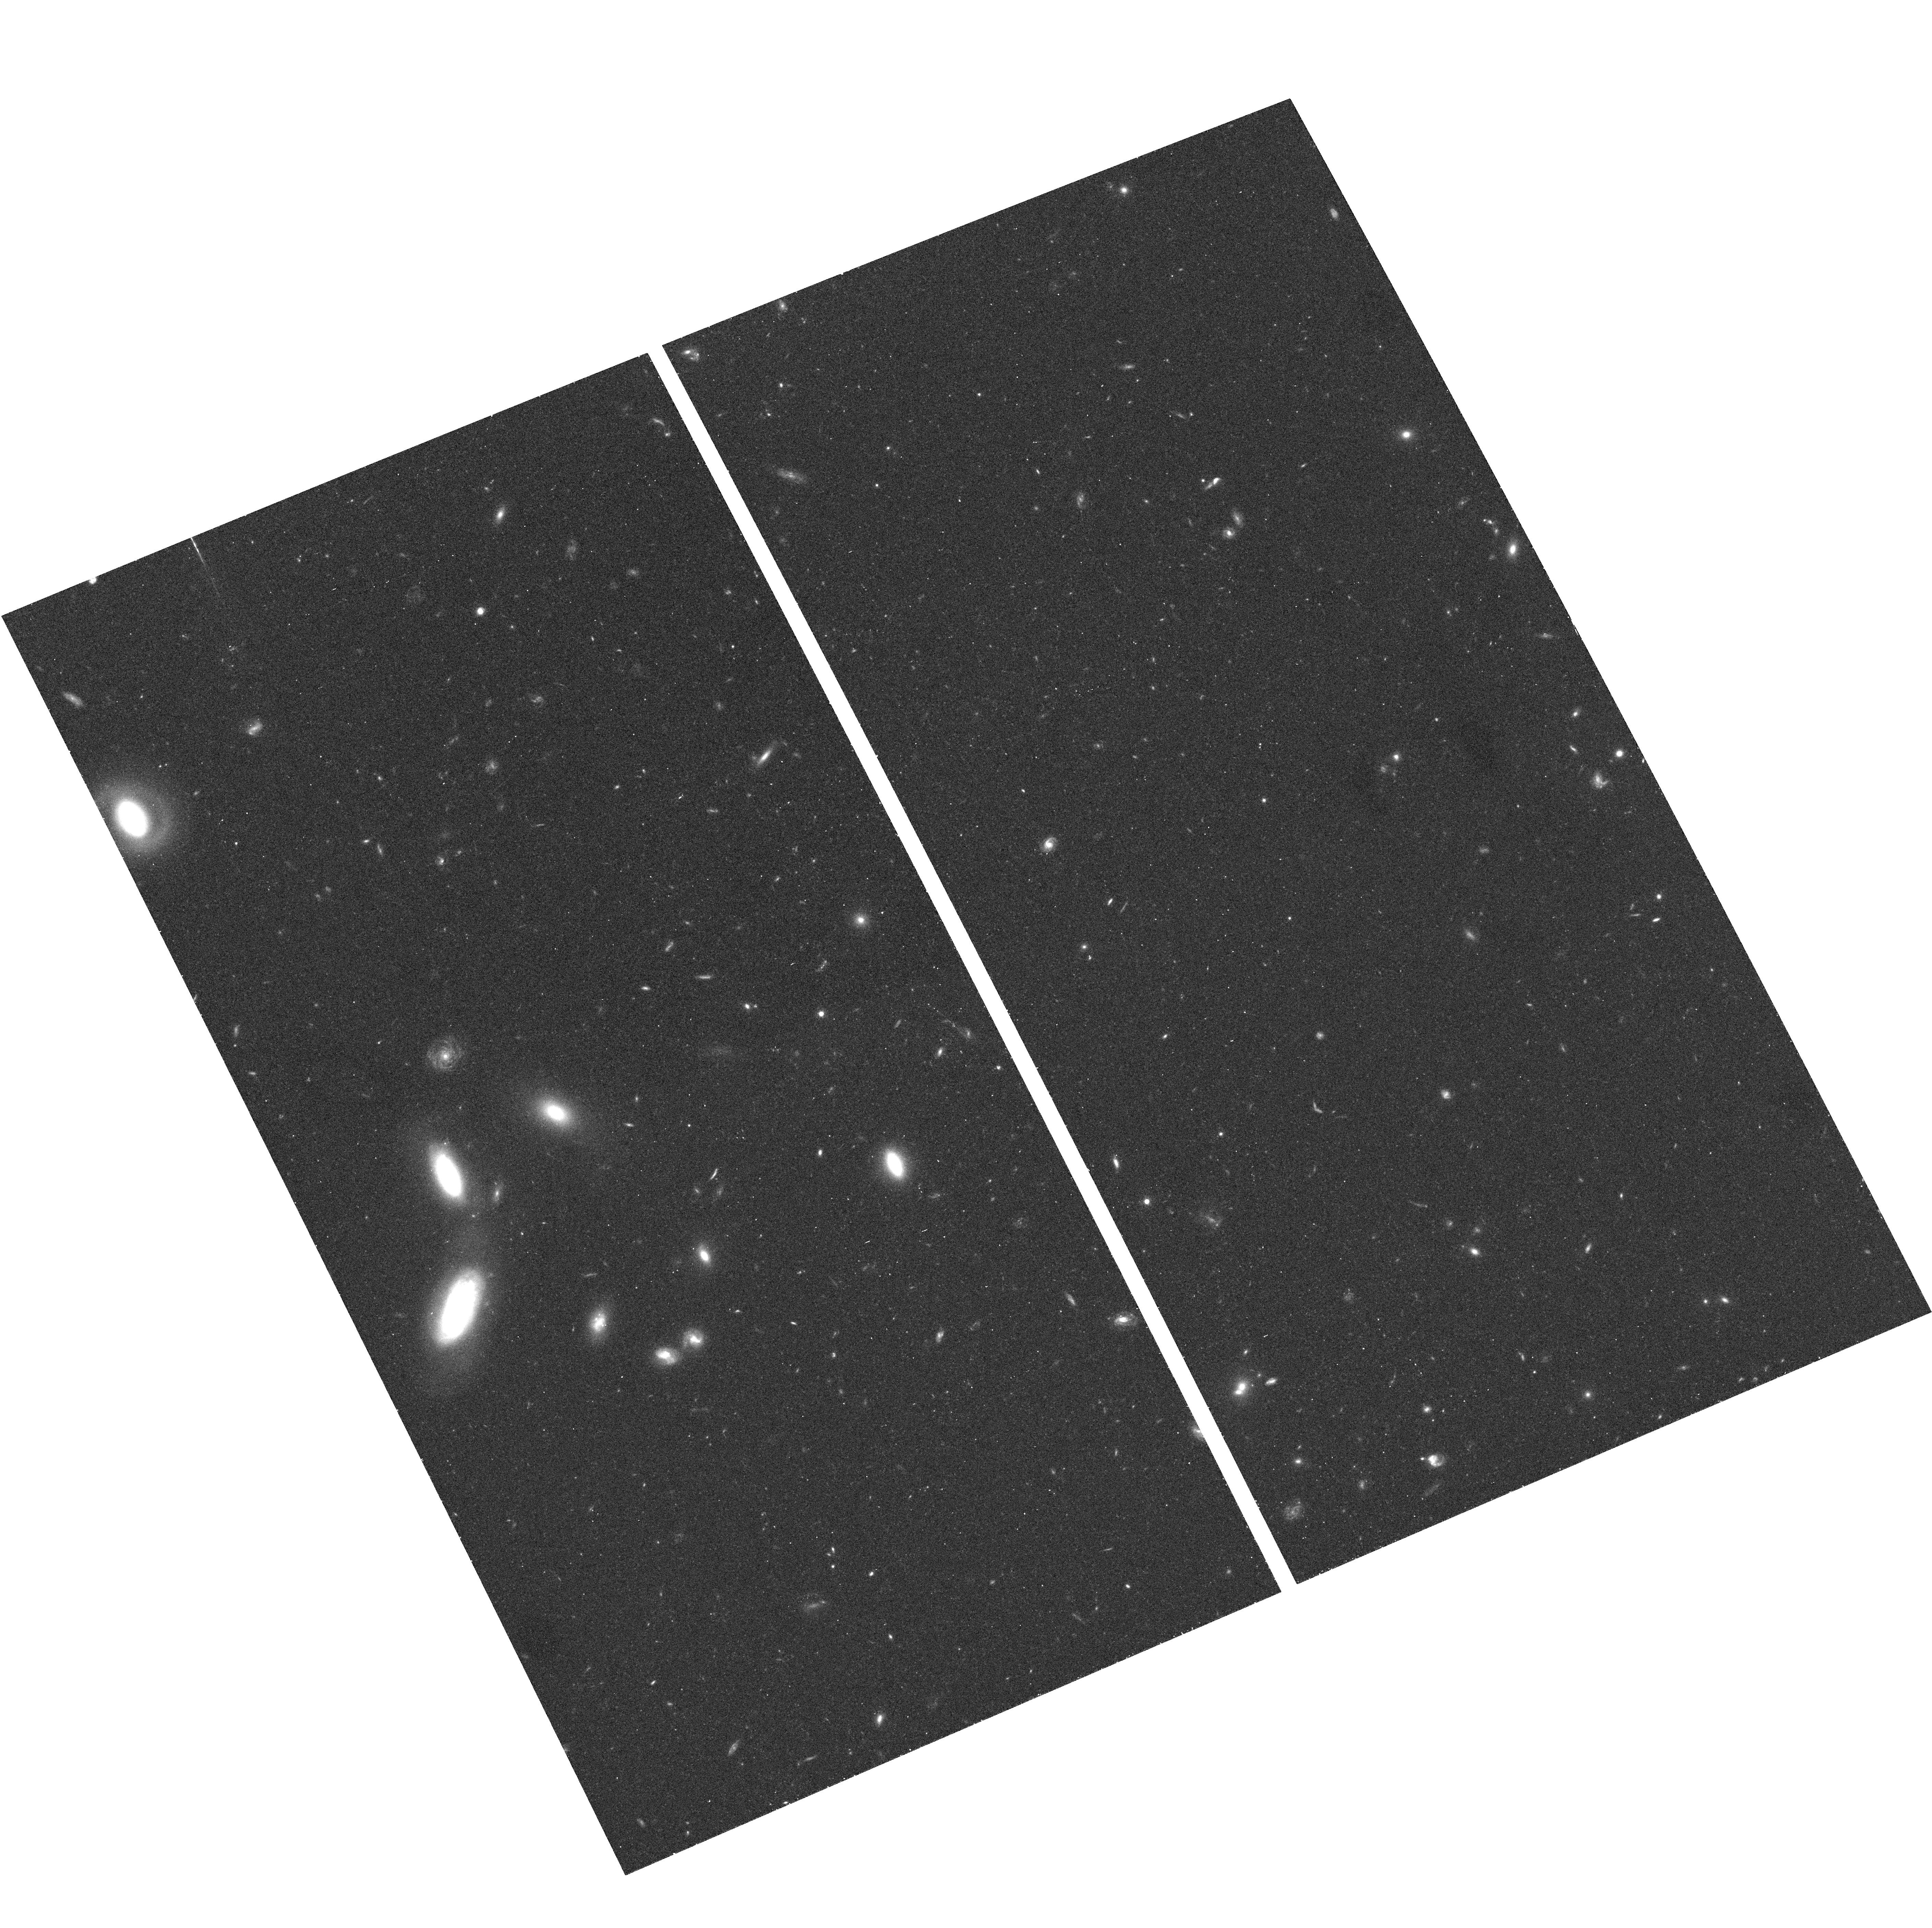
Target: CDF-SOUTH-GOODS-TILE-TILT-13
Instrument: ACS/WFC
Filter: F775W
Exposure: 17 min
Observation ID: hst_9425_44_acs_wfc_f775w_j8e644

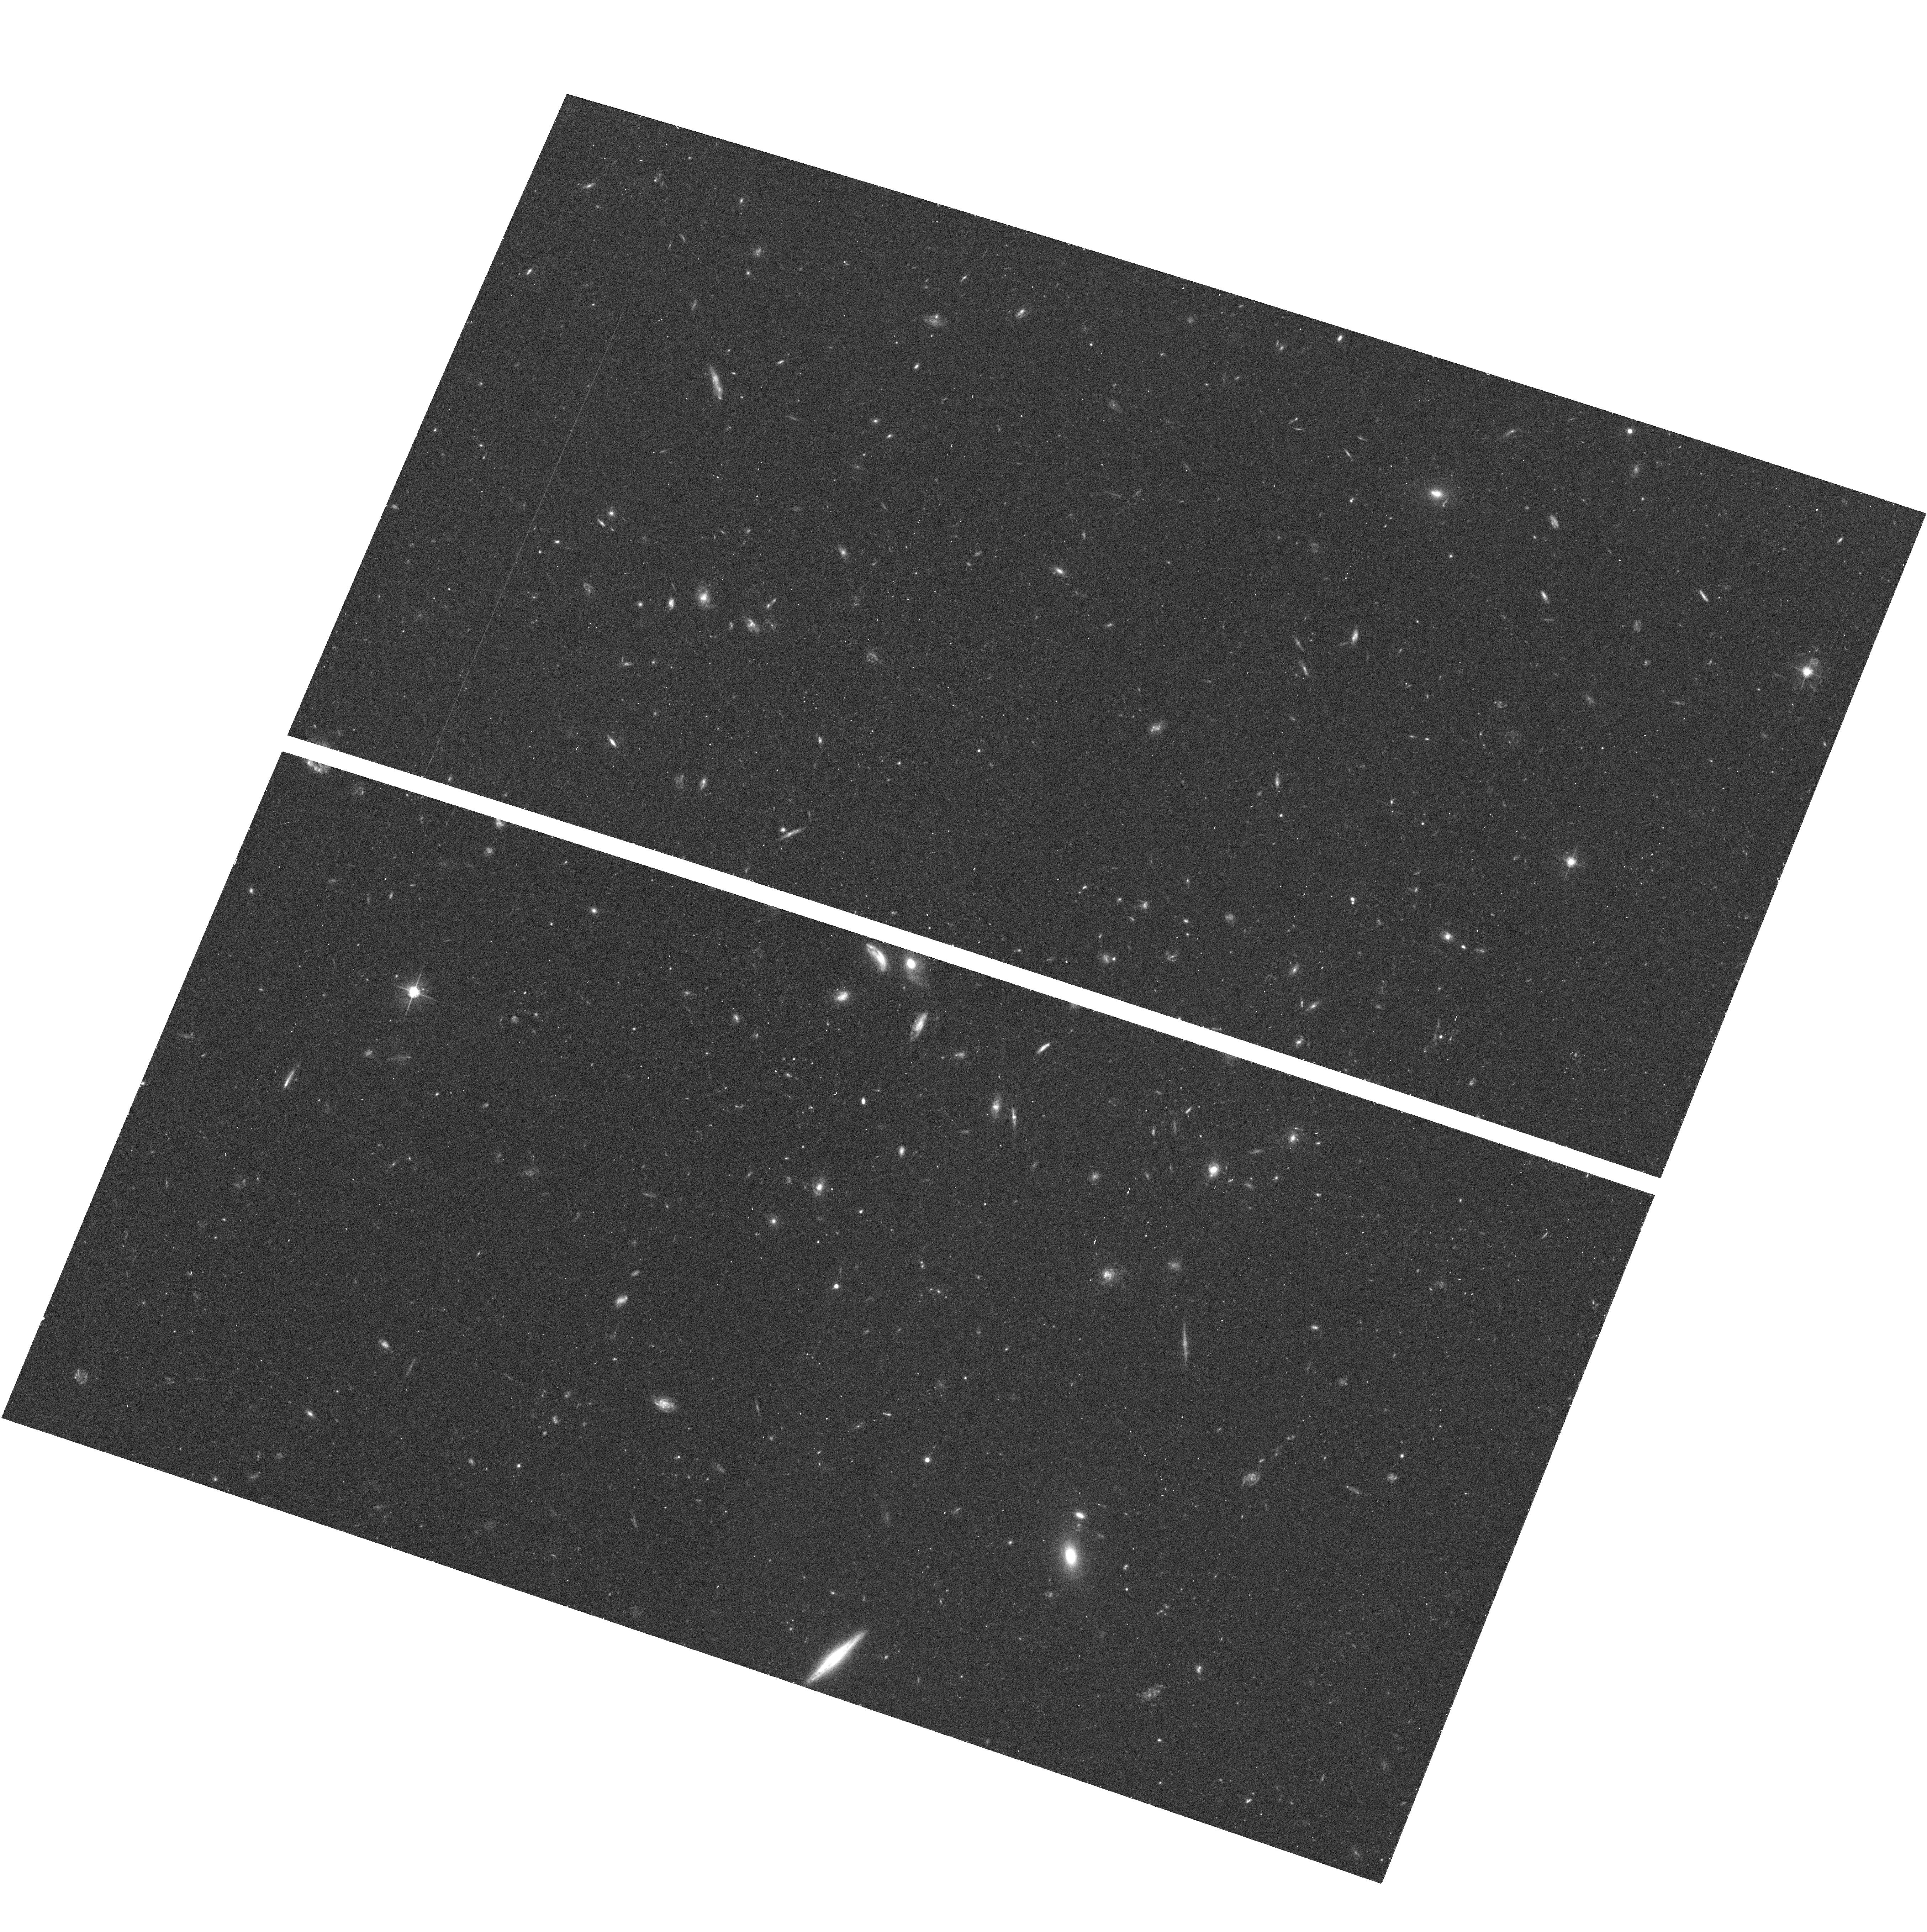
Target: CDF-SOUTH-GOODS-TILE-NORM2-13
Instrument: ACS/WFC
Filter: F606W
Exposure: 16 min
Observation ID: hst_9425_60_acs_wfc_f606w_j8e660

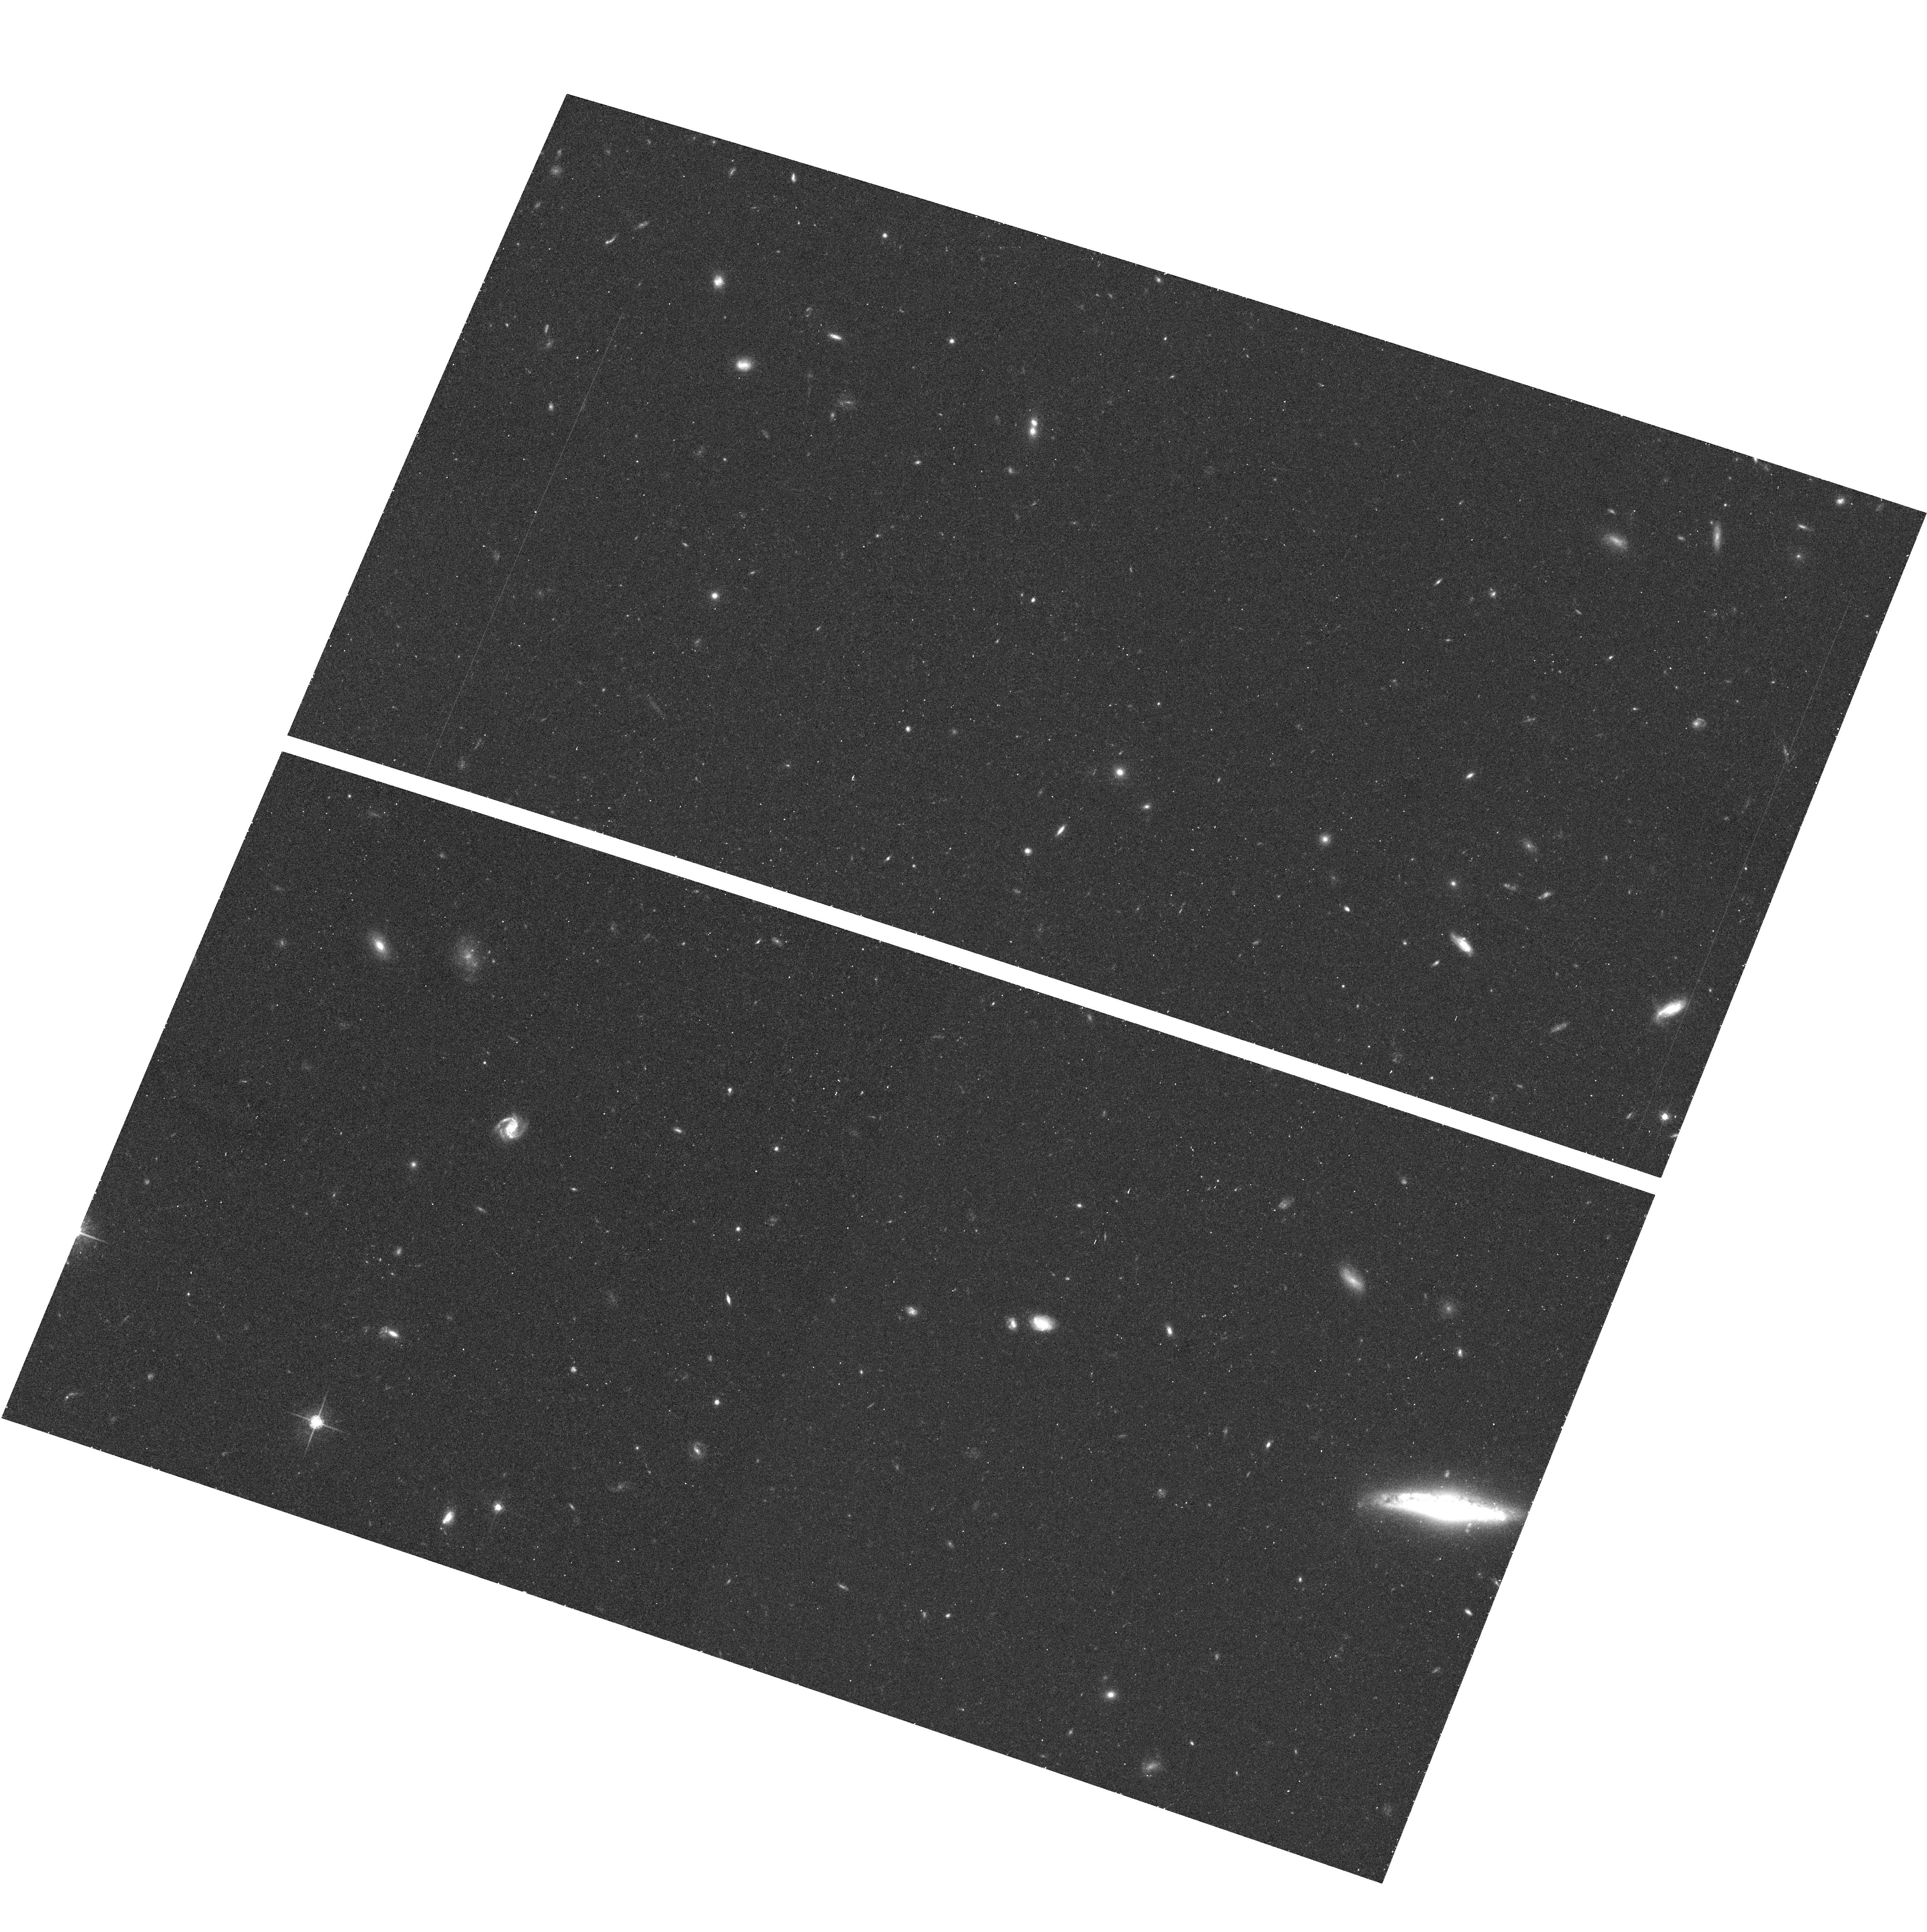
Target: CDF-SOUTH-GOODS-TILE-NORM2-6
Instrument: ACS/WFC
Filter: F775W
Exposure: 16 min
Observation ID: hst_9425_53_acs_wfc_f775w_j8e653

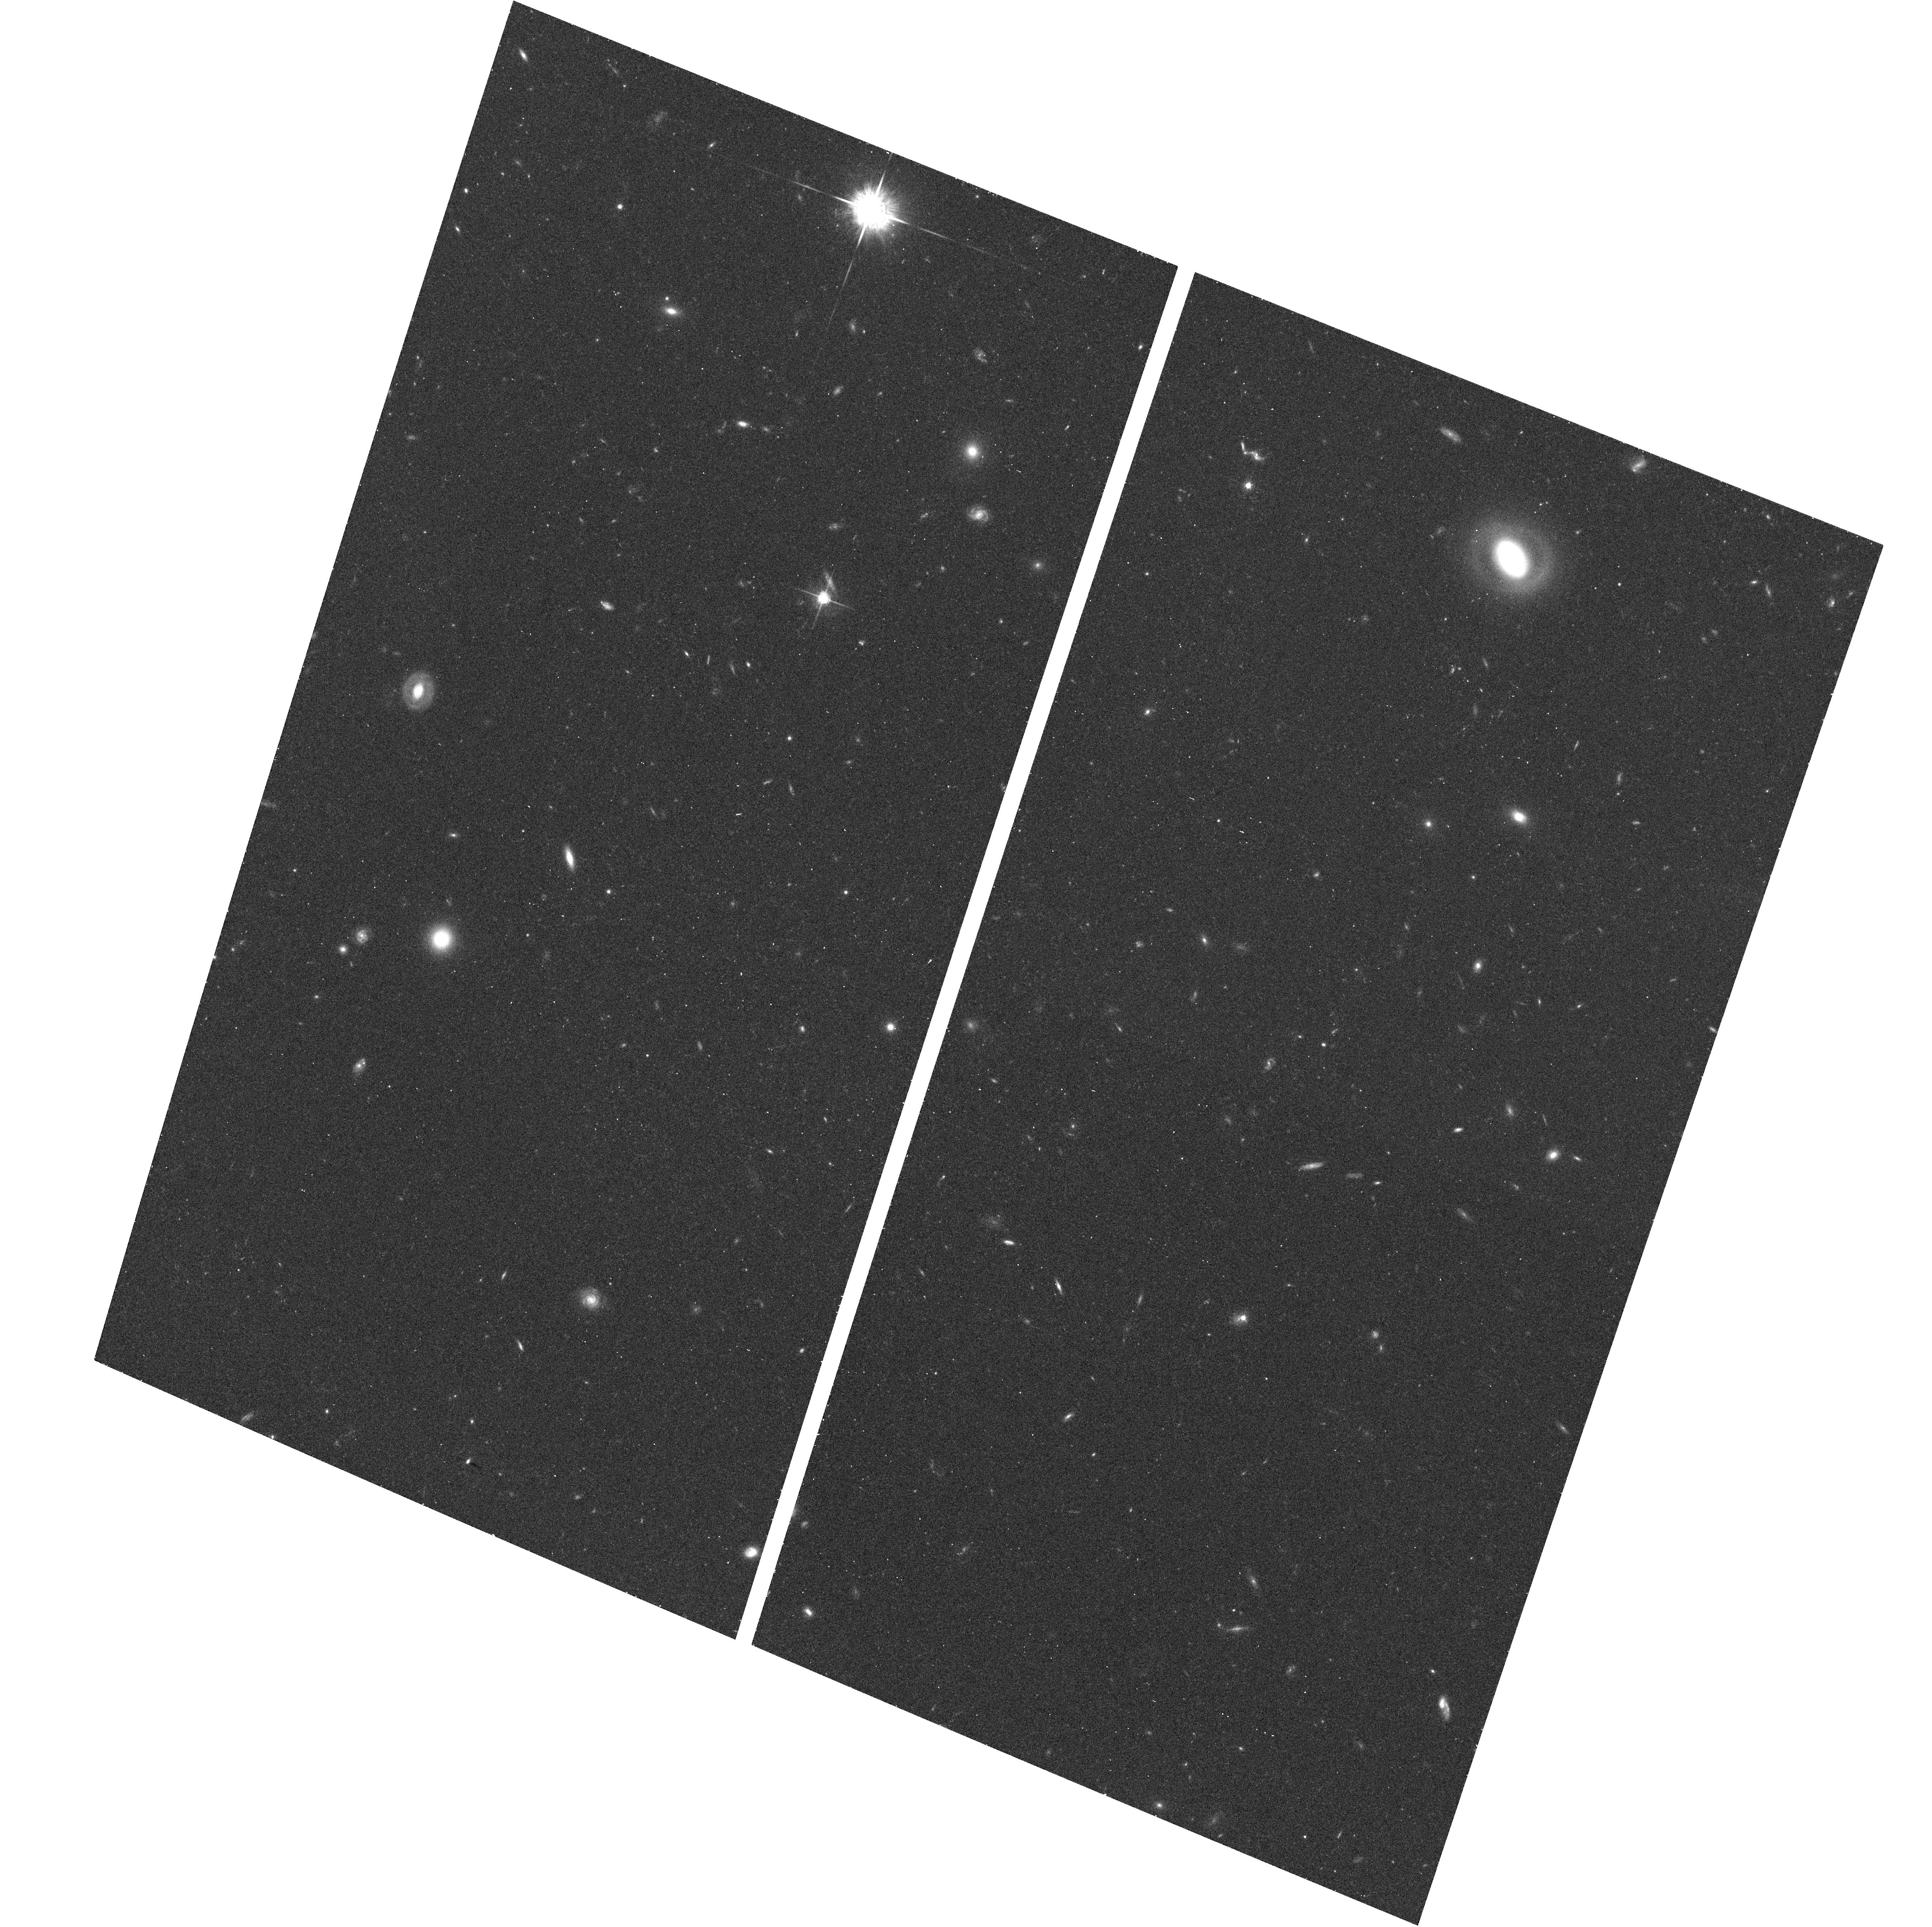
Target: CDF-SOUTH-GOODS-TILE-NORM2-4
Instrument: ACS/WFC
Filter: F775W
Exposure: 17 min
Observation ID: hst_9425_82_acs_wfc_f775w_j8e682

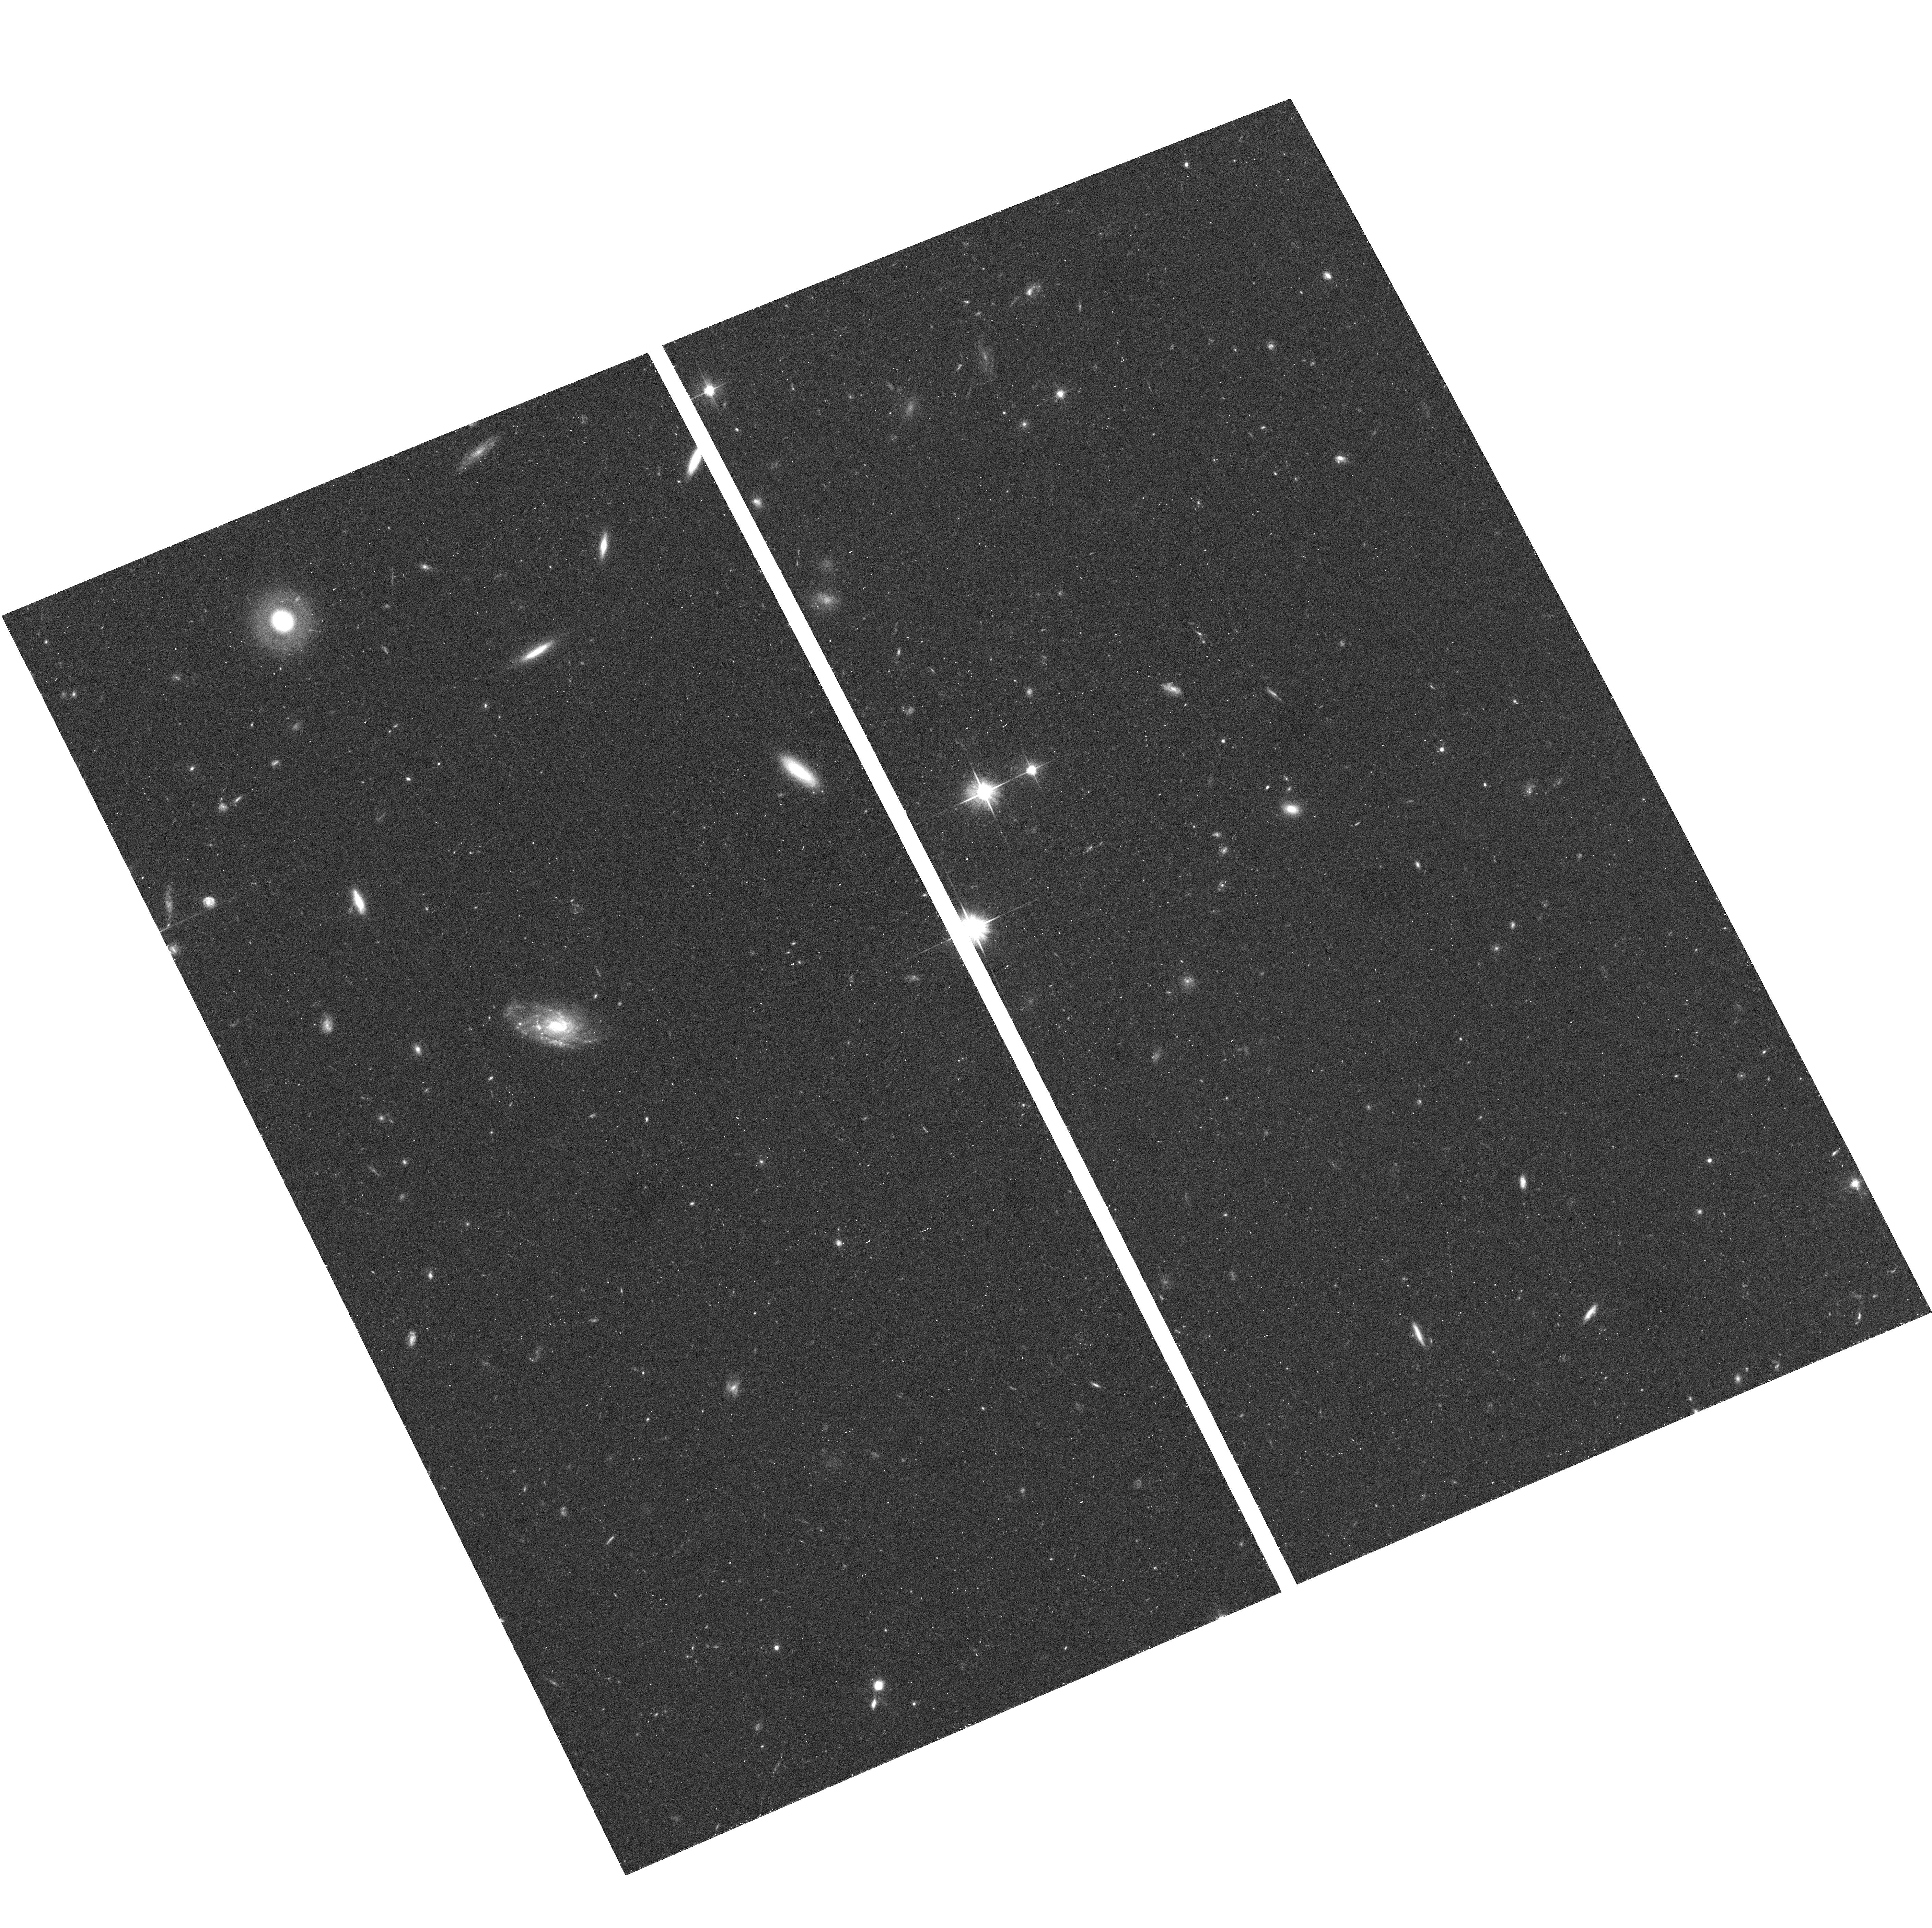
Target: CDF-SOUTH-GOODS-TILE-TILT-2
Instrument: ACS/WFC
Filter: F606W
Exposure: 17 min
Observation ID: hst_9425_33_acs_wfc_f606w_j8e633

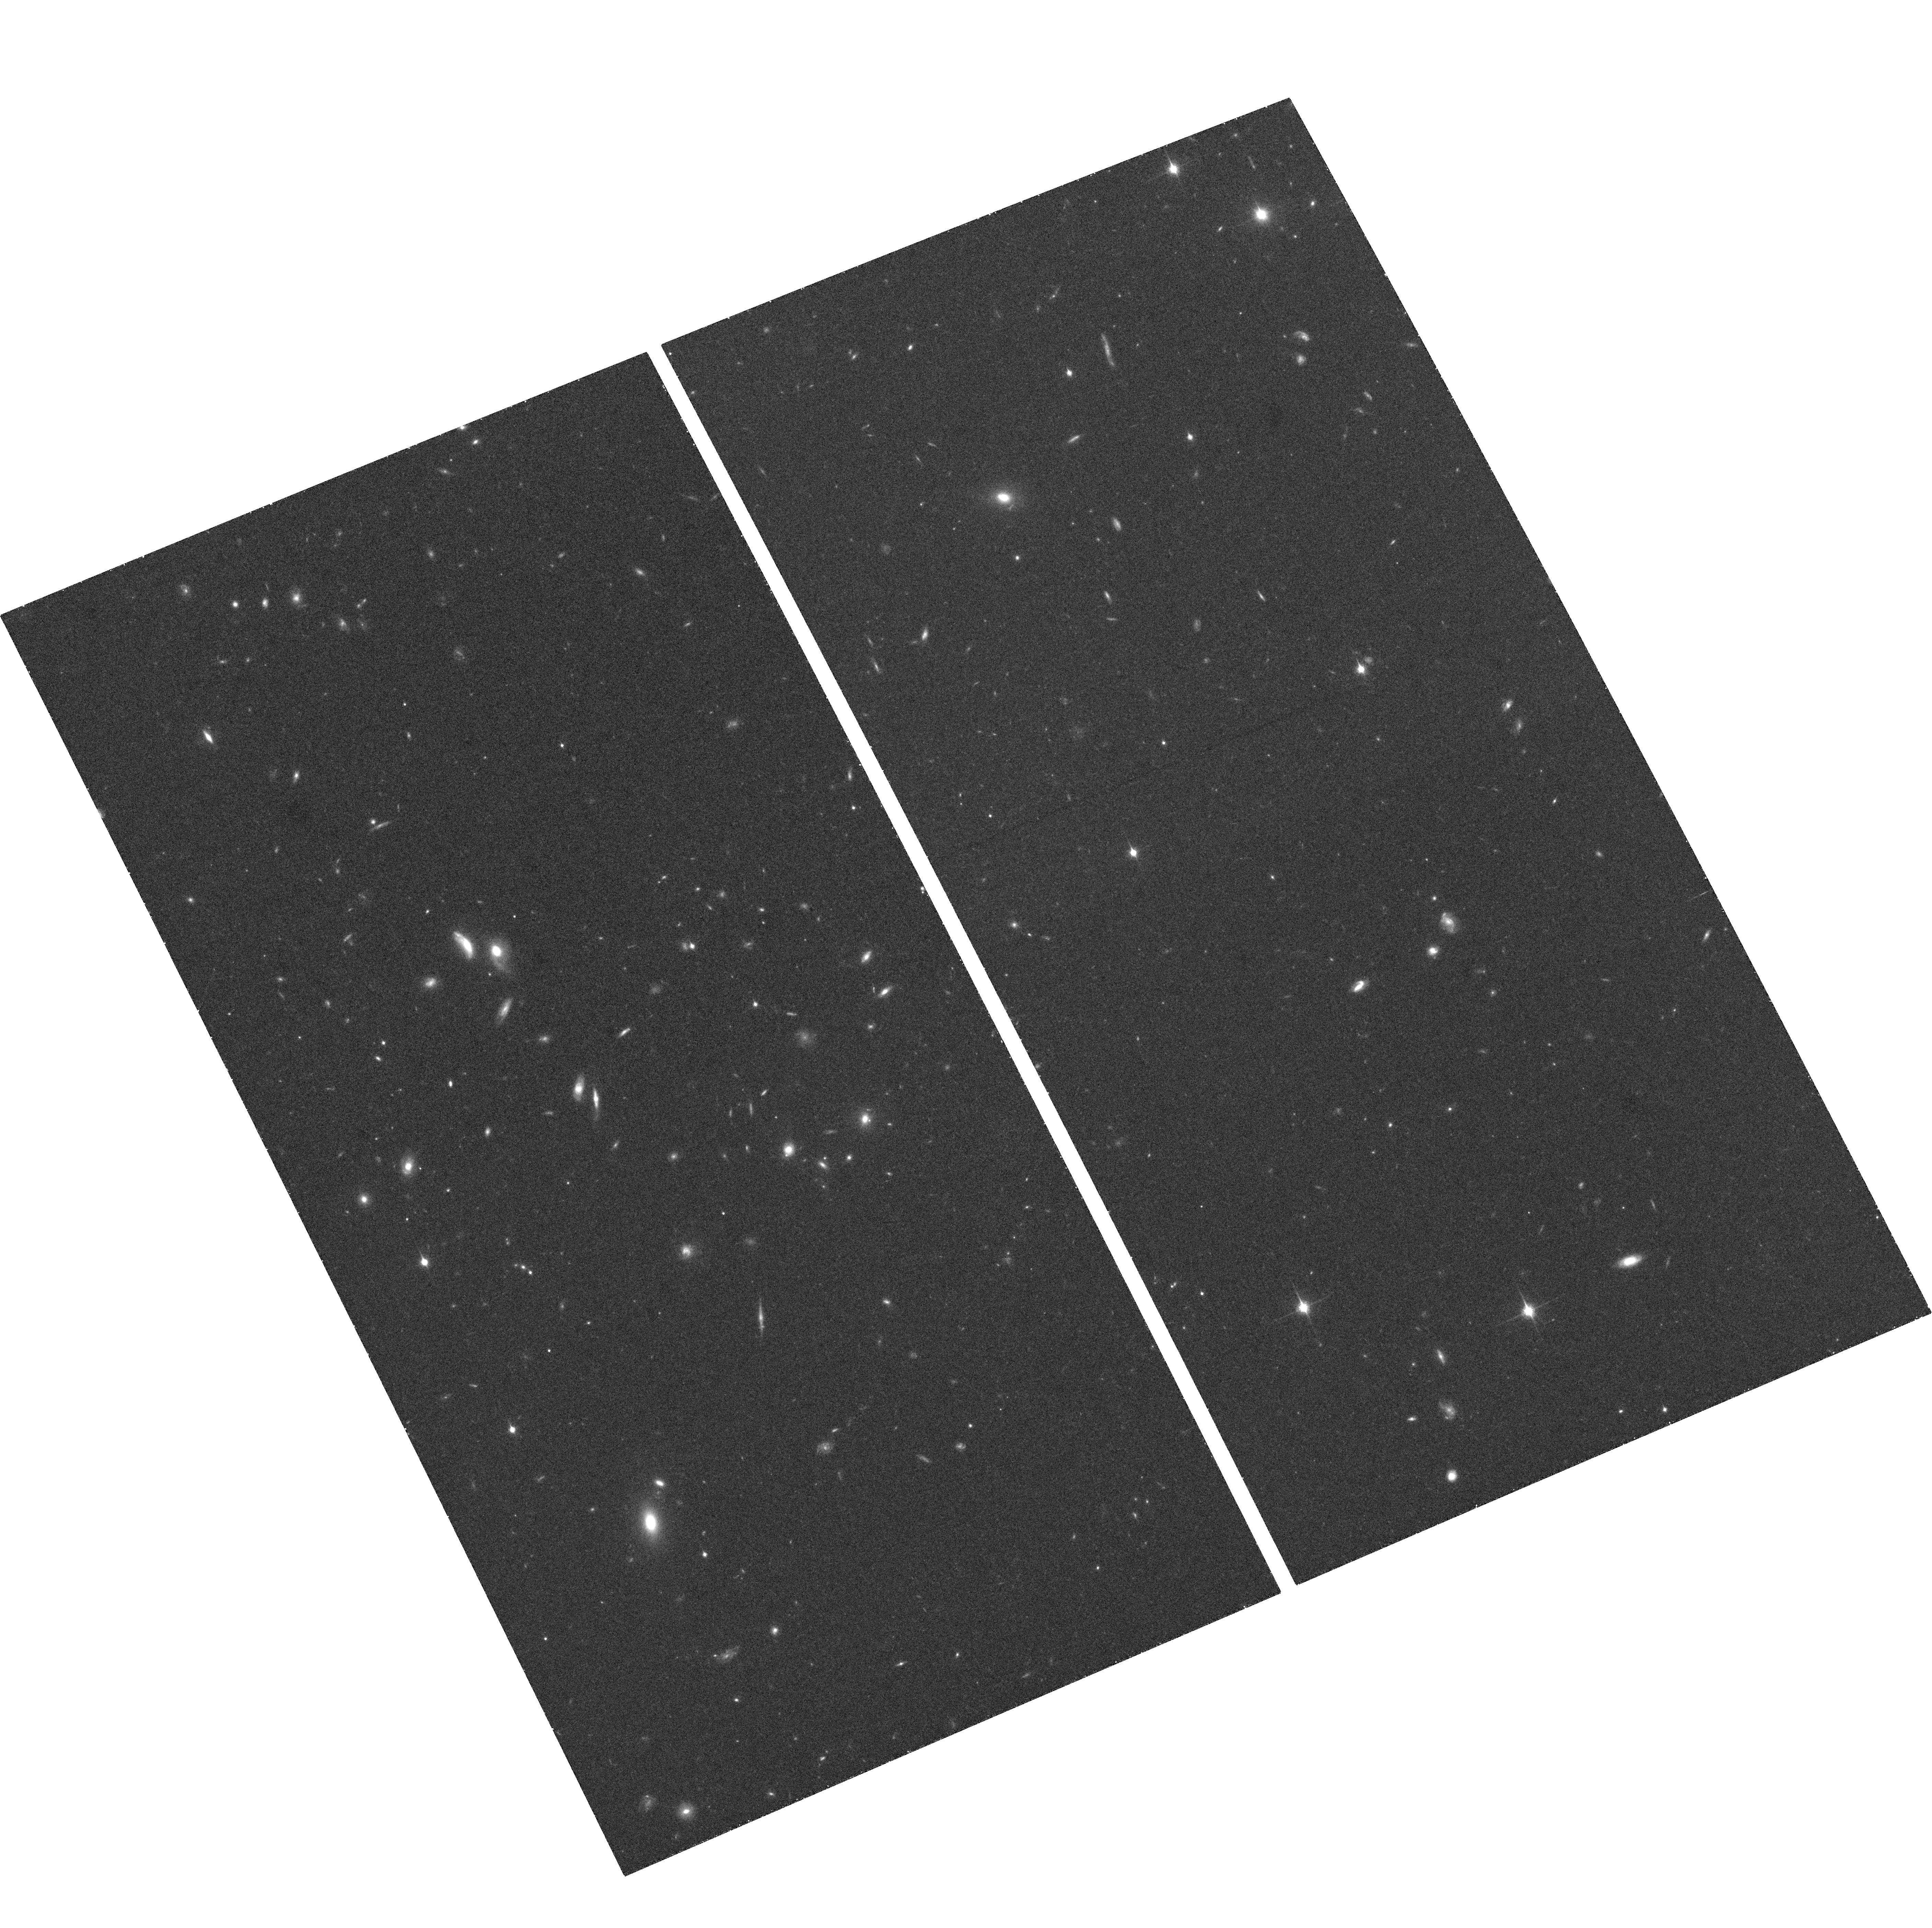
Target: CDF-SOUTH-GOODS-TILE-TILT-11
Instrument: ACS/WFC
Filter: F850LP
Exposure: 35 min
Observation ID: hst_9425_42_acs_wfc_f850lp_j8e642

The Great Observatories Origins Deep Survey: Imaging with ACS (PI: Giavalisco, Mauro)

We propose a Treasury program of ACS imaging as part of the Great Observatories Origins Deep Survey (GOODS), covering 320(square)', or 32* the area of the two original WFPC2 HDFs, to within 0.5--0.8 mag of their depth in four ACS bands, BViz. The two GOODS fields, the Hubble Deep Field North and Chandra Deep Field South, are the premier deep survey areas from X-- ray to radio wavelengths. ACS data will provide unique angular resolution, sensitivity, and wavelength coverage to close the gap between the deepest Chandra and SIRTF observations. Supported by extensive imaging and spectroscopy from the VLT, Keck, Subaru, NOAO, Gemini, VLA, JCMT, and other facilities, the combined GOODS data set will make it possible to map the evolution of the Hubble sequence with redshift, reconstruct the history of galaxy mass assembly, star formation and nuclear activity from the epoch of reionization to the present, trace the growth of density perturbations via cosmic shear, and, with properly phased z--band observations, detect ~ 12 Type Ia supernovae at 1.2<z<1.8 to test the cosmic acceleration and the presence of dark energy. All HST, SIRTF, Chandra, and supporting GOODS data are non-- proprietary, with science--quality images and catalogs released on a timescale of months. This will constitute the deepest, largest, and most uniform panchromatic data set ever assembled to study the distant universe.